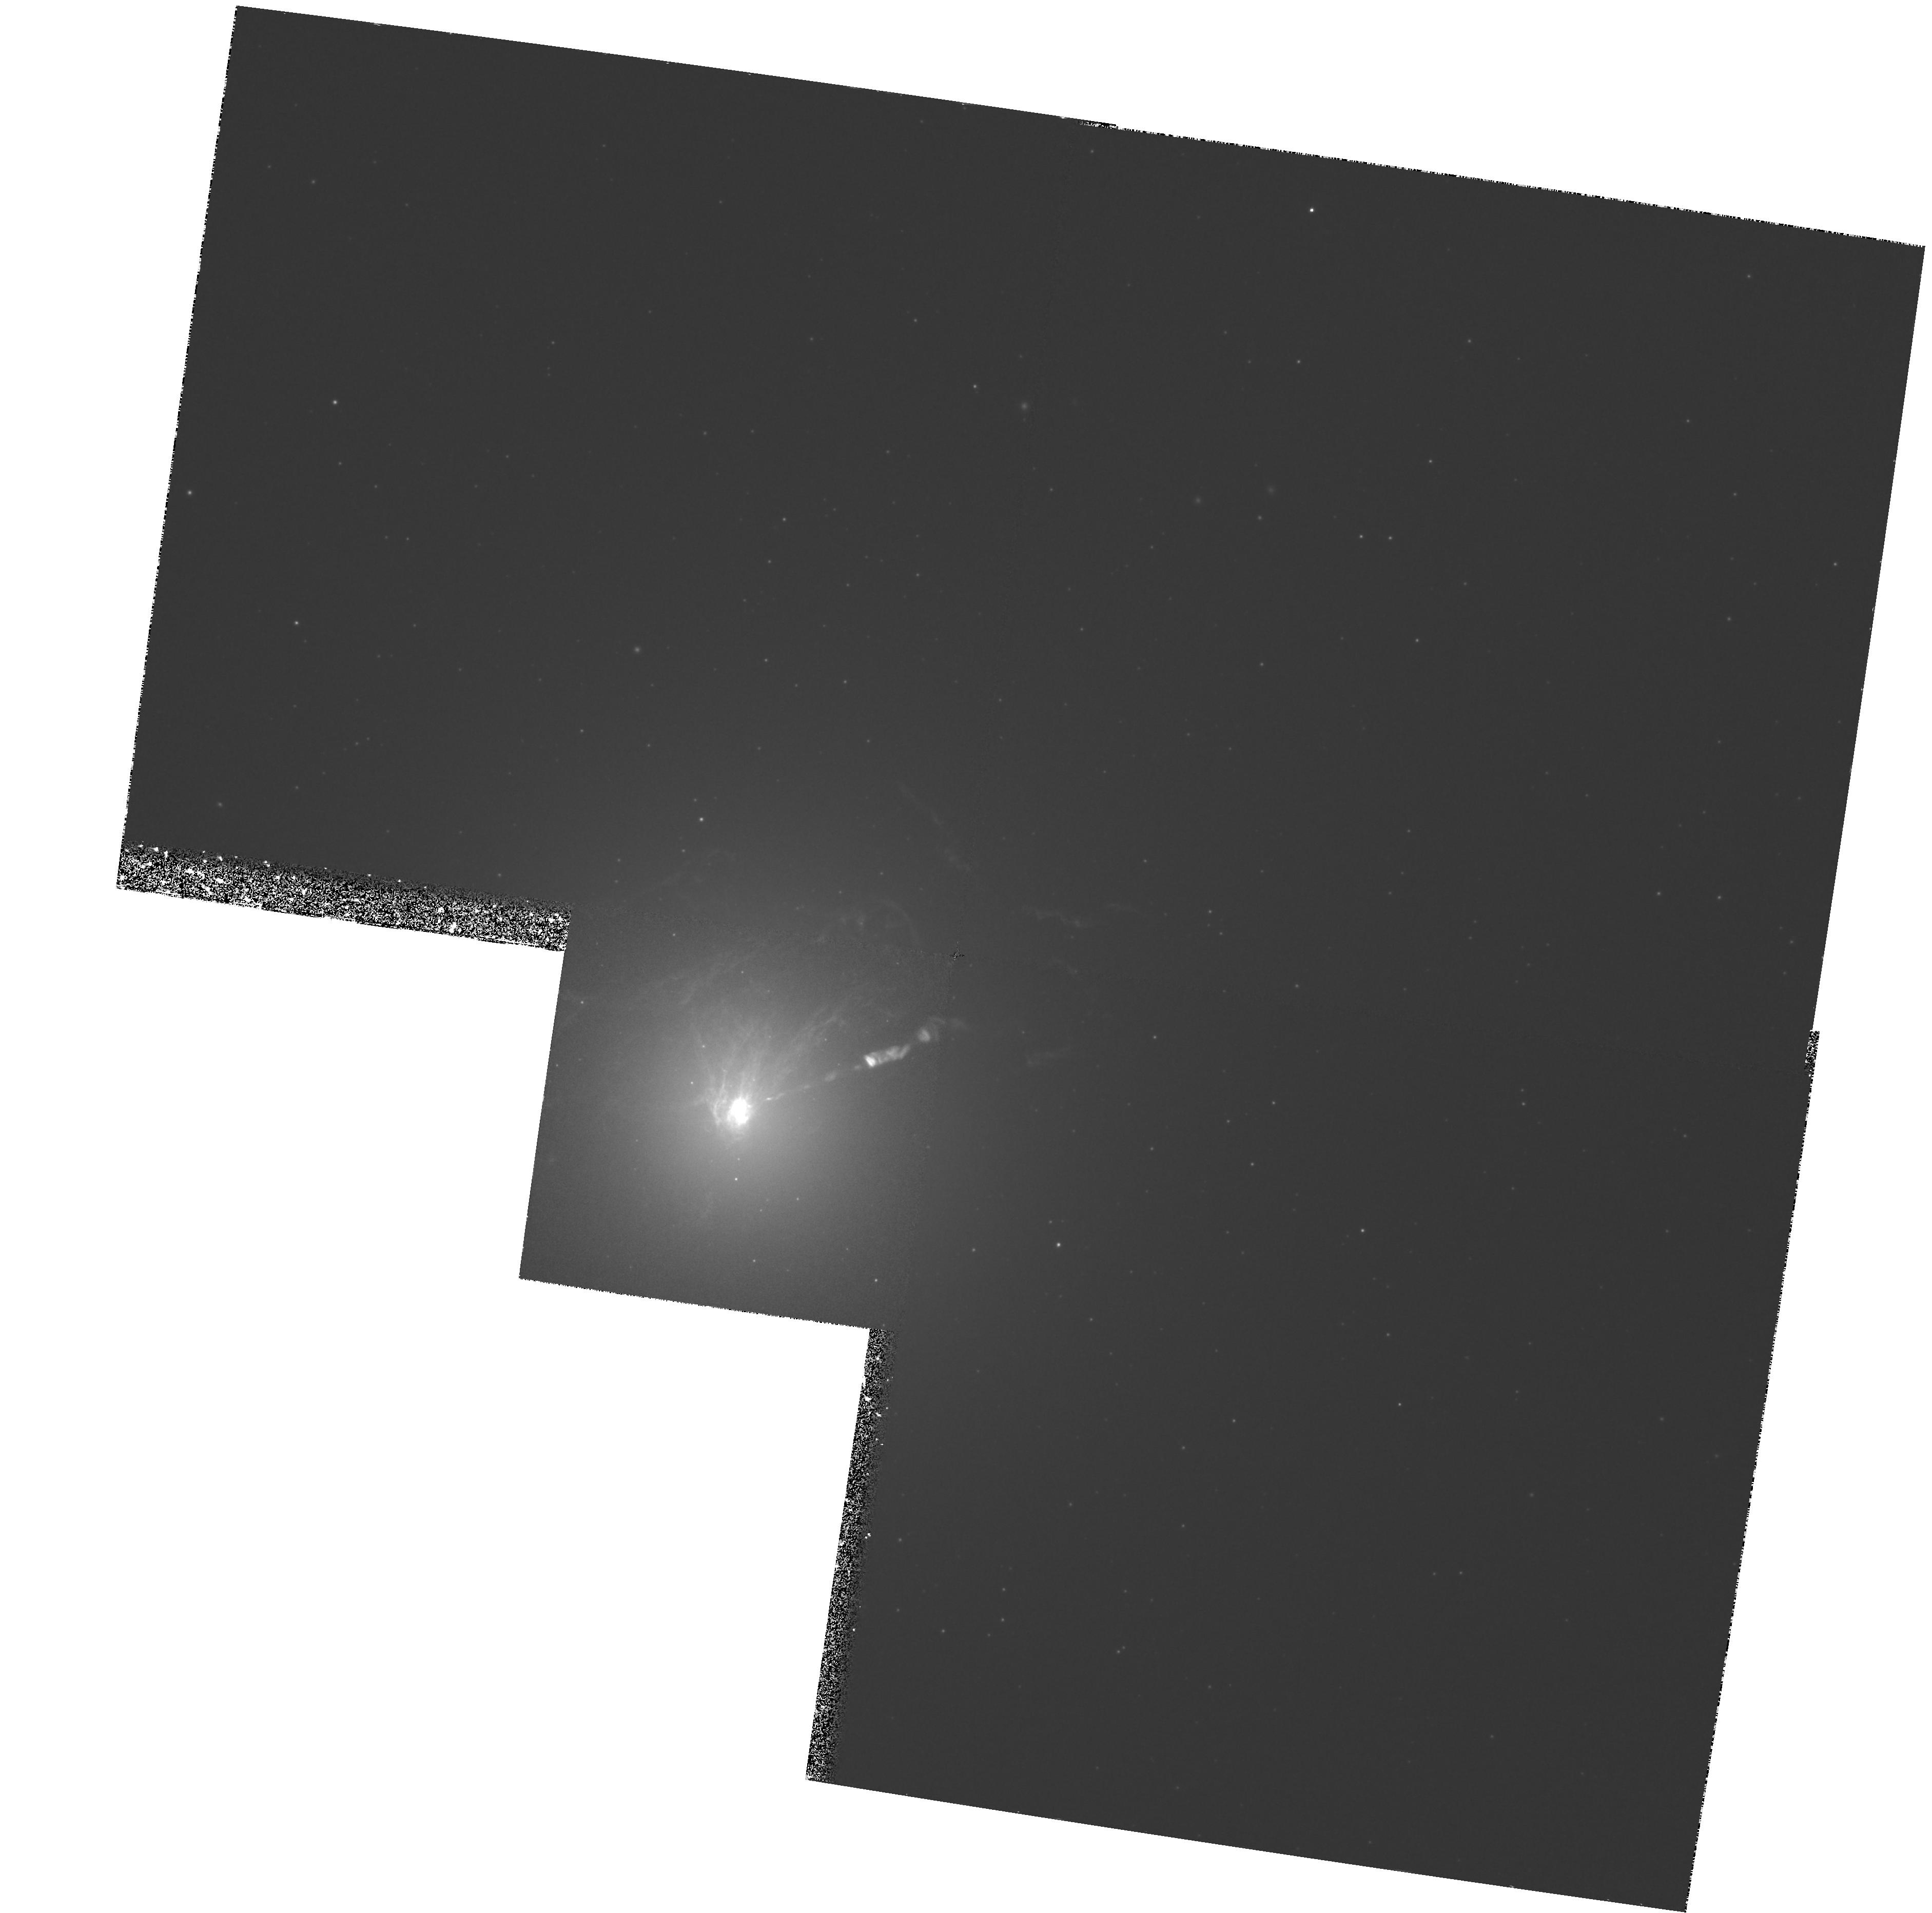
Target: NGC4486. Instrument: WFPC2/PC. Filter: F658N. Exposure: 3.9 h. Observation ID: hst_6296_01_wfpc2_pc_f658n_u35x01

DEEP NARROW-BAND IMAGING OF M87: A CLOSE LOOK AT THE DISK OF IONIZED GAS FUELING A MASSIVE BLACK HOLE (PI: Ford, Holland)

M87 provides a unique example of a 100 pc scale disk of ionized gas fueling a massive black hole (Ford et al. 1994, Harms et al. 1994). The disk shows tantalizing evidence for spiral structure and a possible connection to large scale, wrapped filaments. Sparks, Ford, and Kinney (1993) used observations of dust absorption in the filaments and blueshifted velocities with respect to M87 to conclude that the filaments are an outflow from the nucleus. If the wrapped filaments are in fact an outflow, we are witnessing the solution to an outstanding problem in astrophysics, that of removing angular momentum from a disk to allow the gas to flow onto the central massive black hole. We propose to use 6 orbits to take deep, half-pixel stepped, Halpha+[Nii] on-band images to study the morphology in the disk and filaments. The images will be one magnitude deeper than previous images and will reach the 0.06'' diffraction limit of the telescope at Halpha. Our goals are to use the deep, high resolution images to: 1) Investigate and understand the apparent connection between the filaments and the disk. 2) Delineate the apparent spiral structure in the disk. 3) Confirm the presence of faint Halpha+[Nii] emission associated with the jet, which could be gas which has been entrained by the jet.